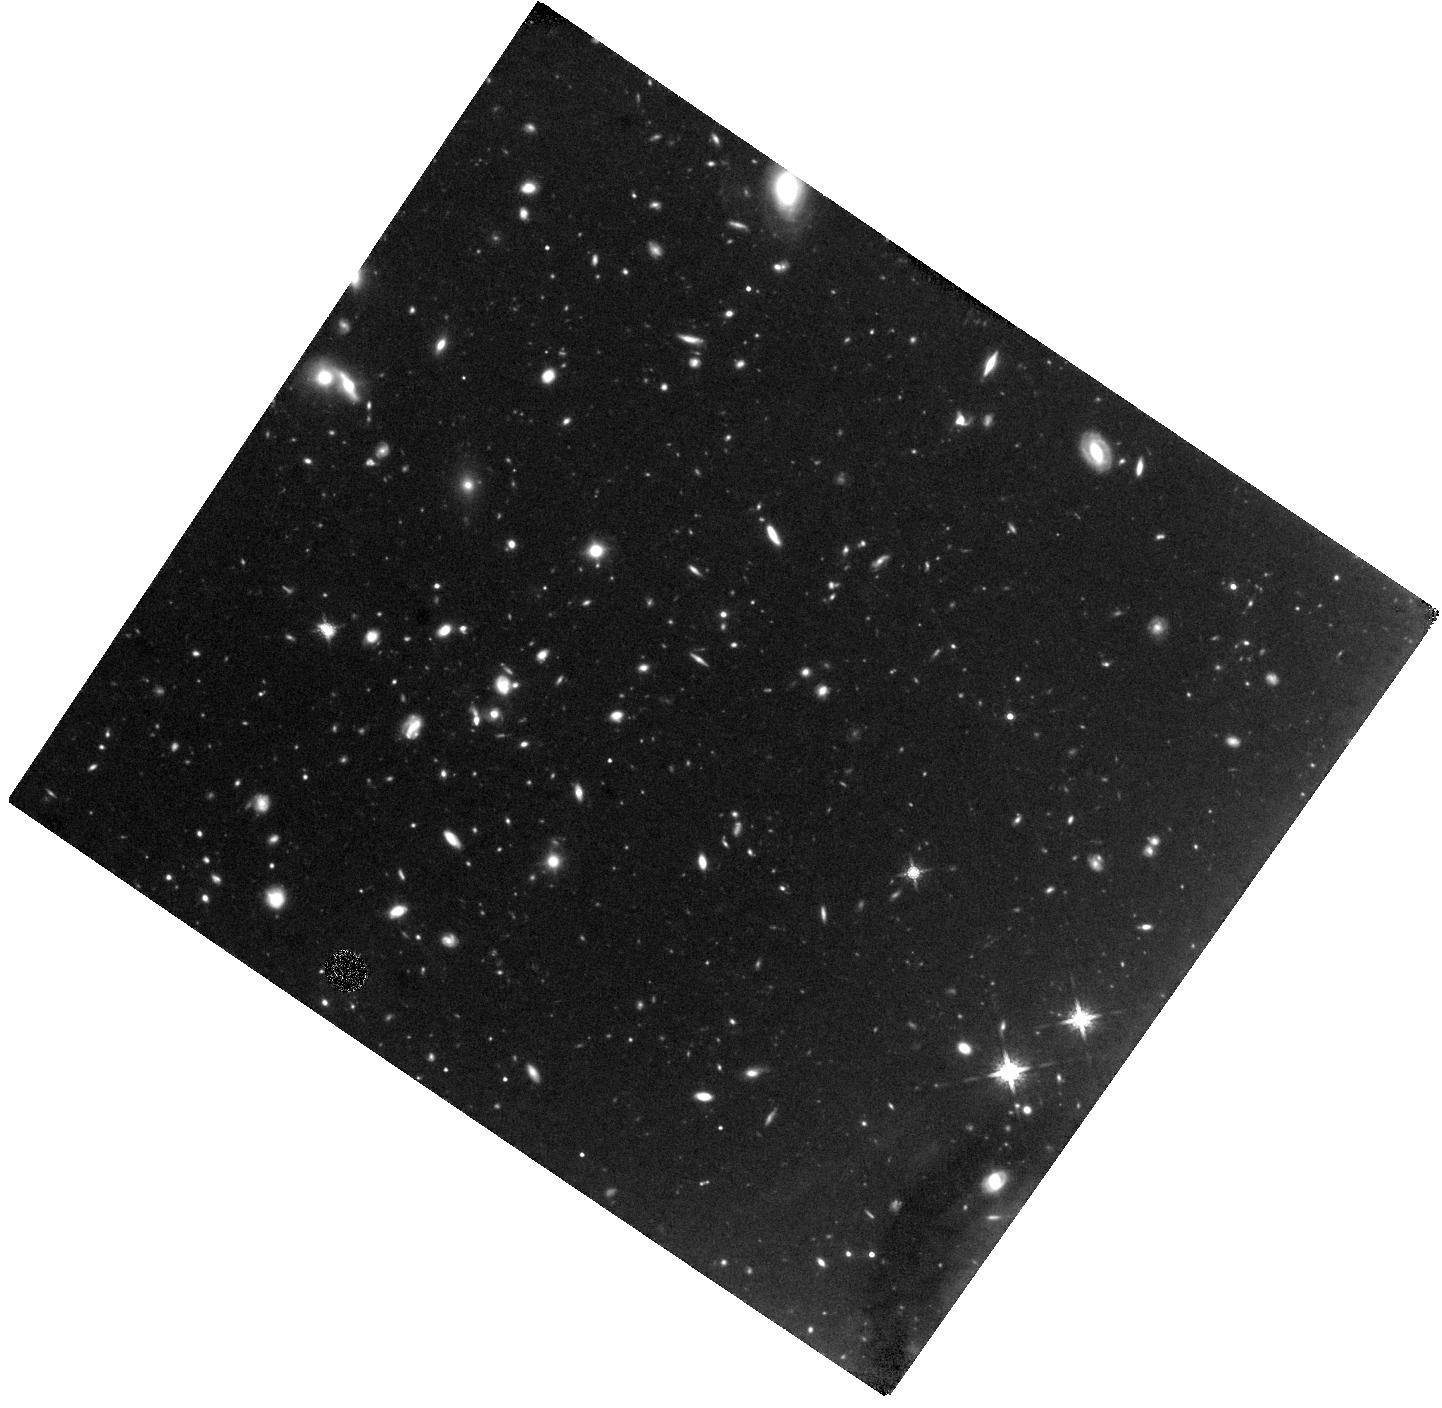
Target: GRB080607
Instrument: WFC3/IR
Filter: F160W
Exposure: 3 h
Observation ID: hst_12005_01_wfc3_ir_f160w_ibd801

Unveiling the Dusty Starburst Galaxy Hosting GRB080607 (PI: Chen, Hsiao-Wen)

GRB 080607 at redshift z = 3.0363 is a unique case of a highly extinguished (A_V ~ 3 mag) afterglow that was yet sufficiently bright for high-quality spectroscopy. The ISM properties revealed by our afterglow spectrum are unprecedented among GRB host galaxies, including an enormous dust and gas surface mass density (~ 400 M_sun/pc^2), the first detection of CO molecules, and roughly solar metallicity. Contrary to the common expectation of GRBs occurring preferentially in low-mass and low-metallicity environments, the observed large metal and dust content, together with the mass-metallicity relation known for z=2-3 galaxies, imply that the host galaxy is massive and intrinsically luminous. Identifying the host galaxy of this event is critical for connecting our spectroscopy to the rest of the poorly-understood dark burst population with suppressed optical afterglow light. Despite our large investments in optical and NIR imaging at ground-based telescopes to date, the host of GRB 080607 has eluded detection to an unobscured limiting UV luminosity of ~ 0.07 L*. The lack of bright emission suggests that the dust seen in the afterglow spectrum reflects the global dust content throughout the host ISM. Otherwise, it would imply the presence of highly metal-enriched regions in a low-mass galaxy, challenging the validity of our current understanding of star formation at high redshift. The low sky background and high spatial resolution make HST and WFC3/IR the only instrument available to unveil the morphology and stellar counterpart of the dusty host galaxy of GRB 080607. Here we request Director's Discretionary time to obtain deep near-infrared images of the field surrounding GRB 080607, using WFC3 and the IR channel with the F160W filter. The proposed imaging program will allow us to investigate whether the host of GRB 080607 is a dusty luminous galaxy or a faint dwarf galaxy with patchy dust clouds, and to examine the significance of dust enshrouded star formation at z~3. The extraordinary ISM properties observed around GRB 080607 have stimulated a considerable amount of interest not only in the GRB community but also among observers and theorists who study star formation both in the nearby universe and at high redshift. We believe the proposed WFC3/IR imaging data will have high impact in the broader astrophysics community.